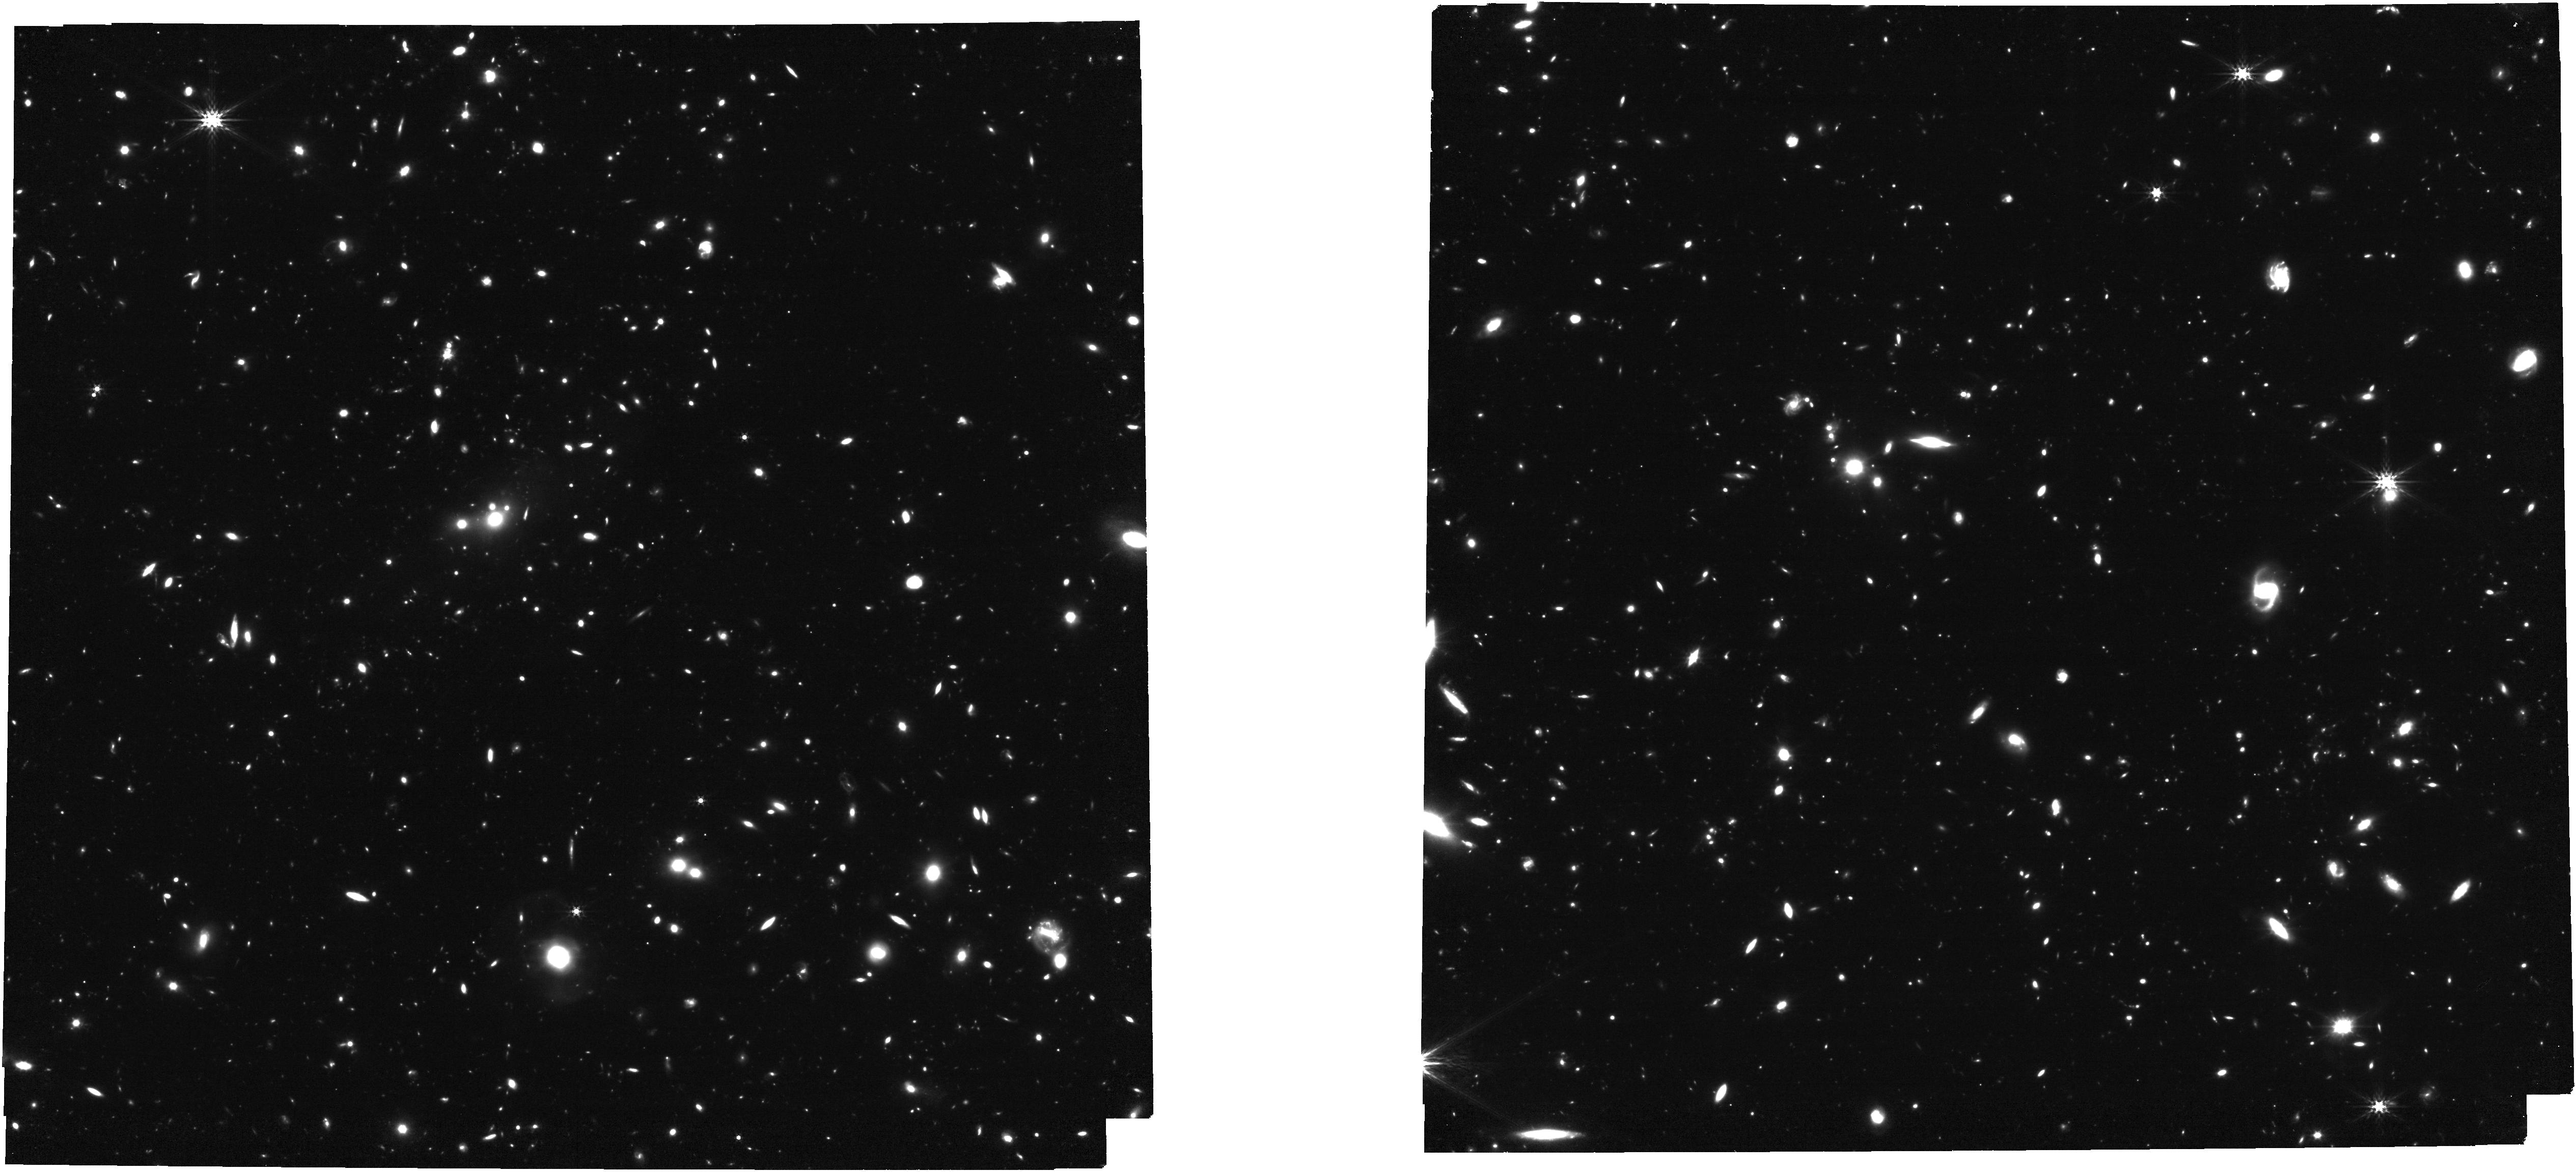
Target: XLSSC122BCG. Instrument: NIRCAM. Filter: F356W. Exposure: 1.2 h. Observation ID: jw03950-o001_t002_nircam_clear-f356w

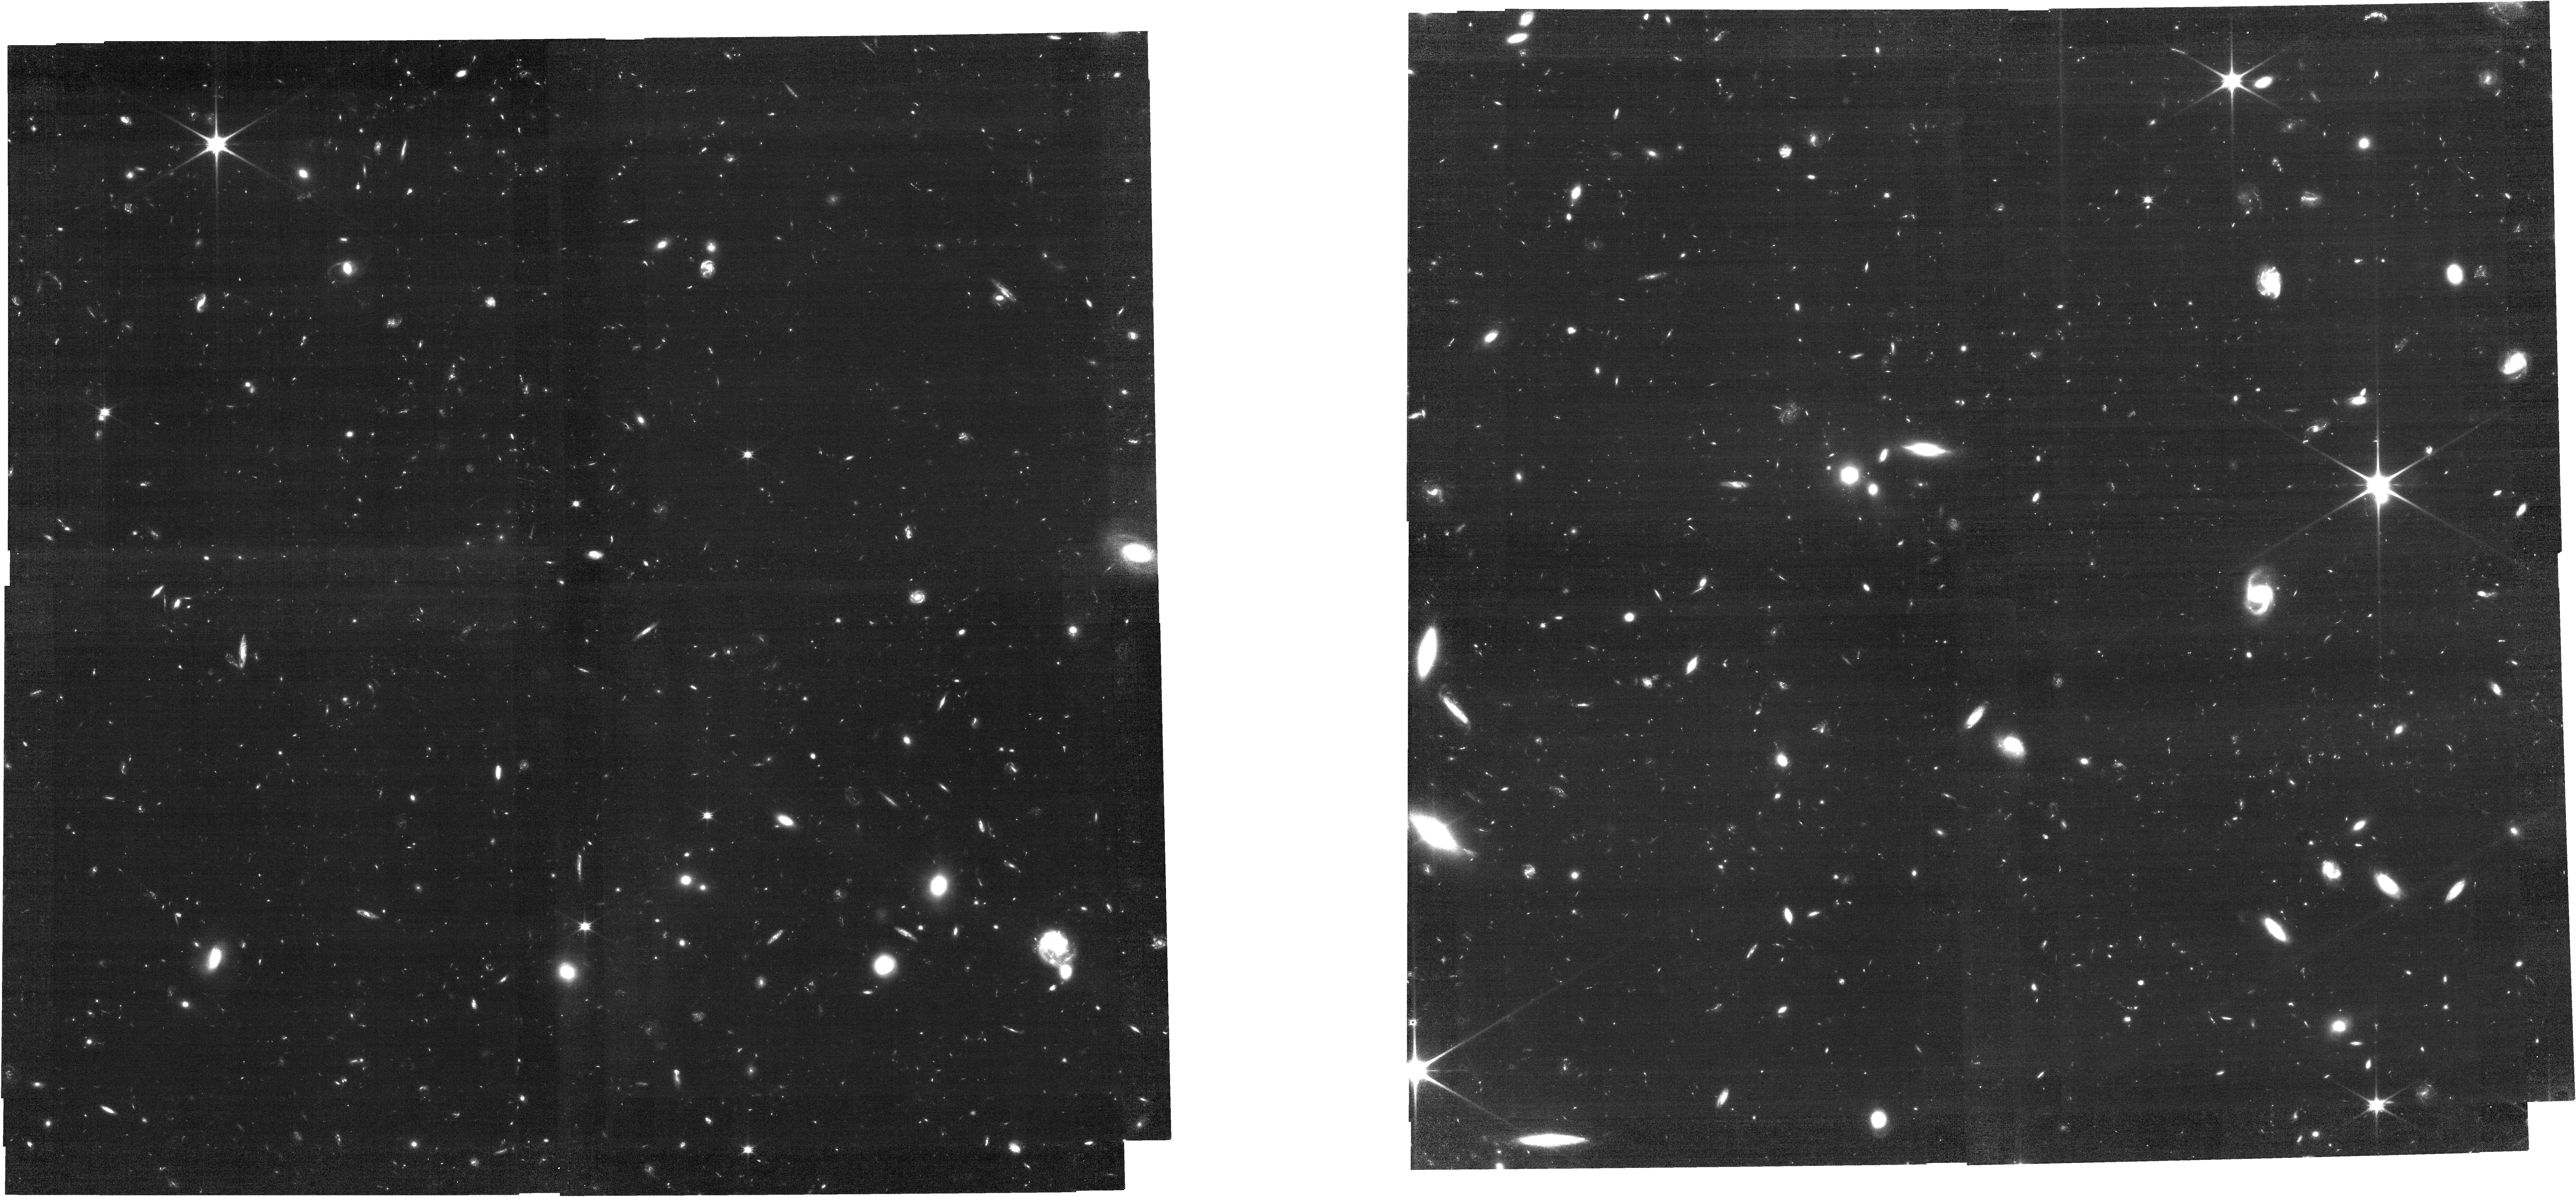
Target: XLSSC122BCG. Instrument: NIRCAM. Filter: F090W. Exposure: 2.1 h. Observation ID: jw03950-o001_t002_nircam_clear-f090w

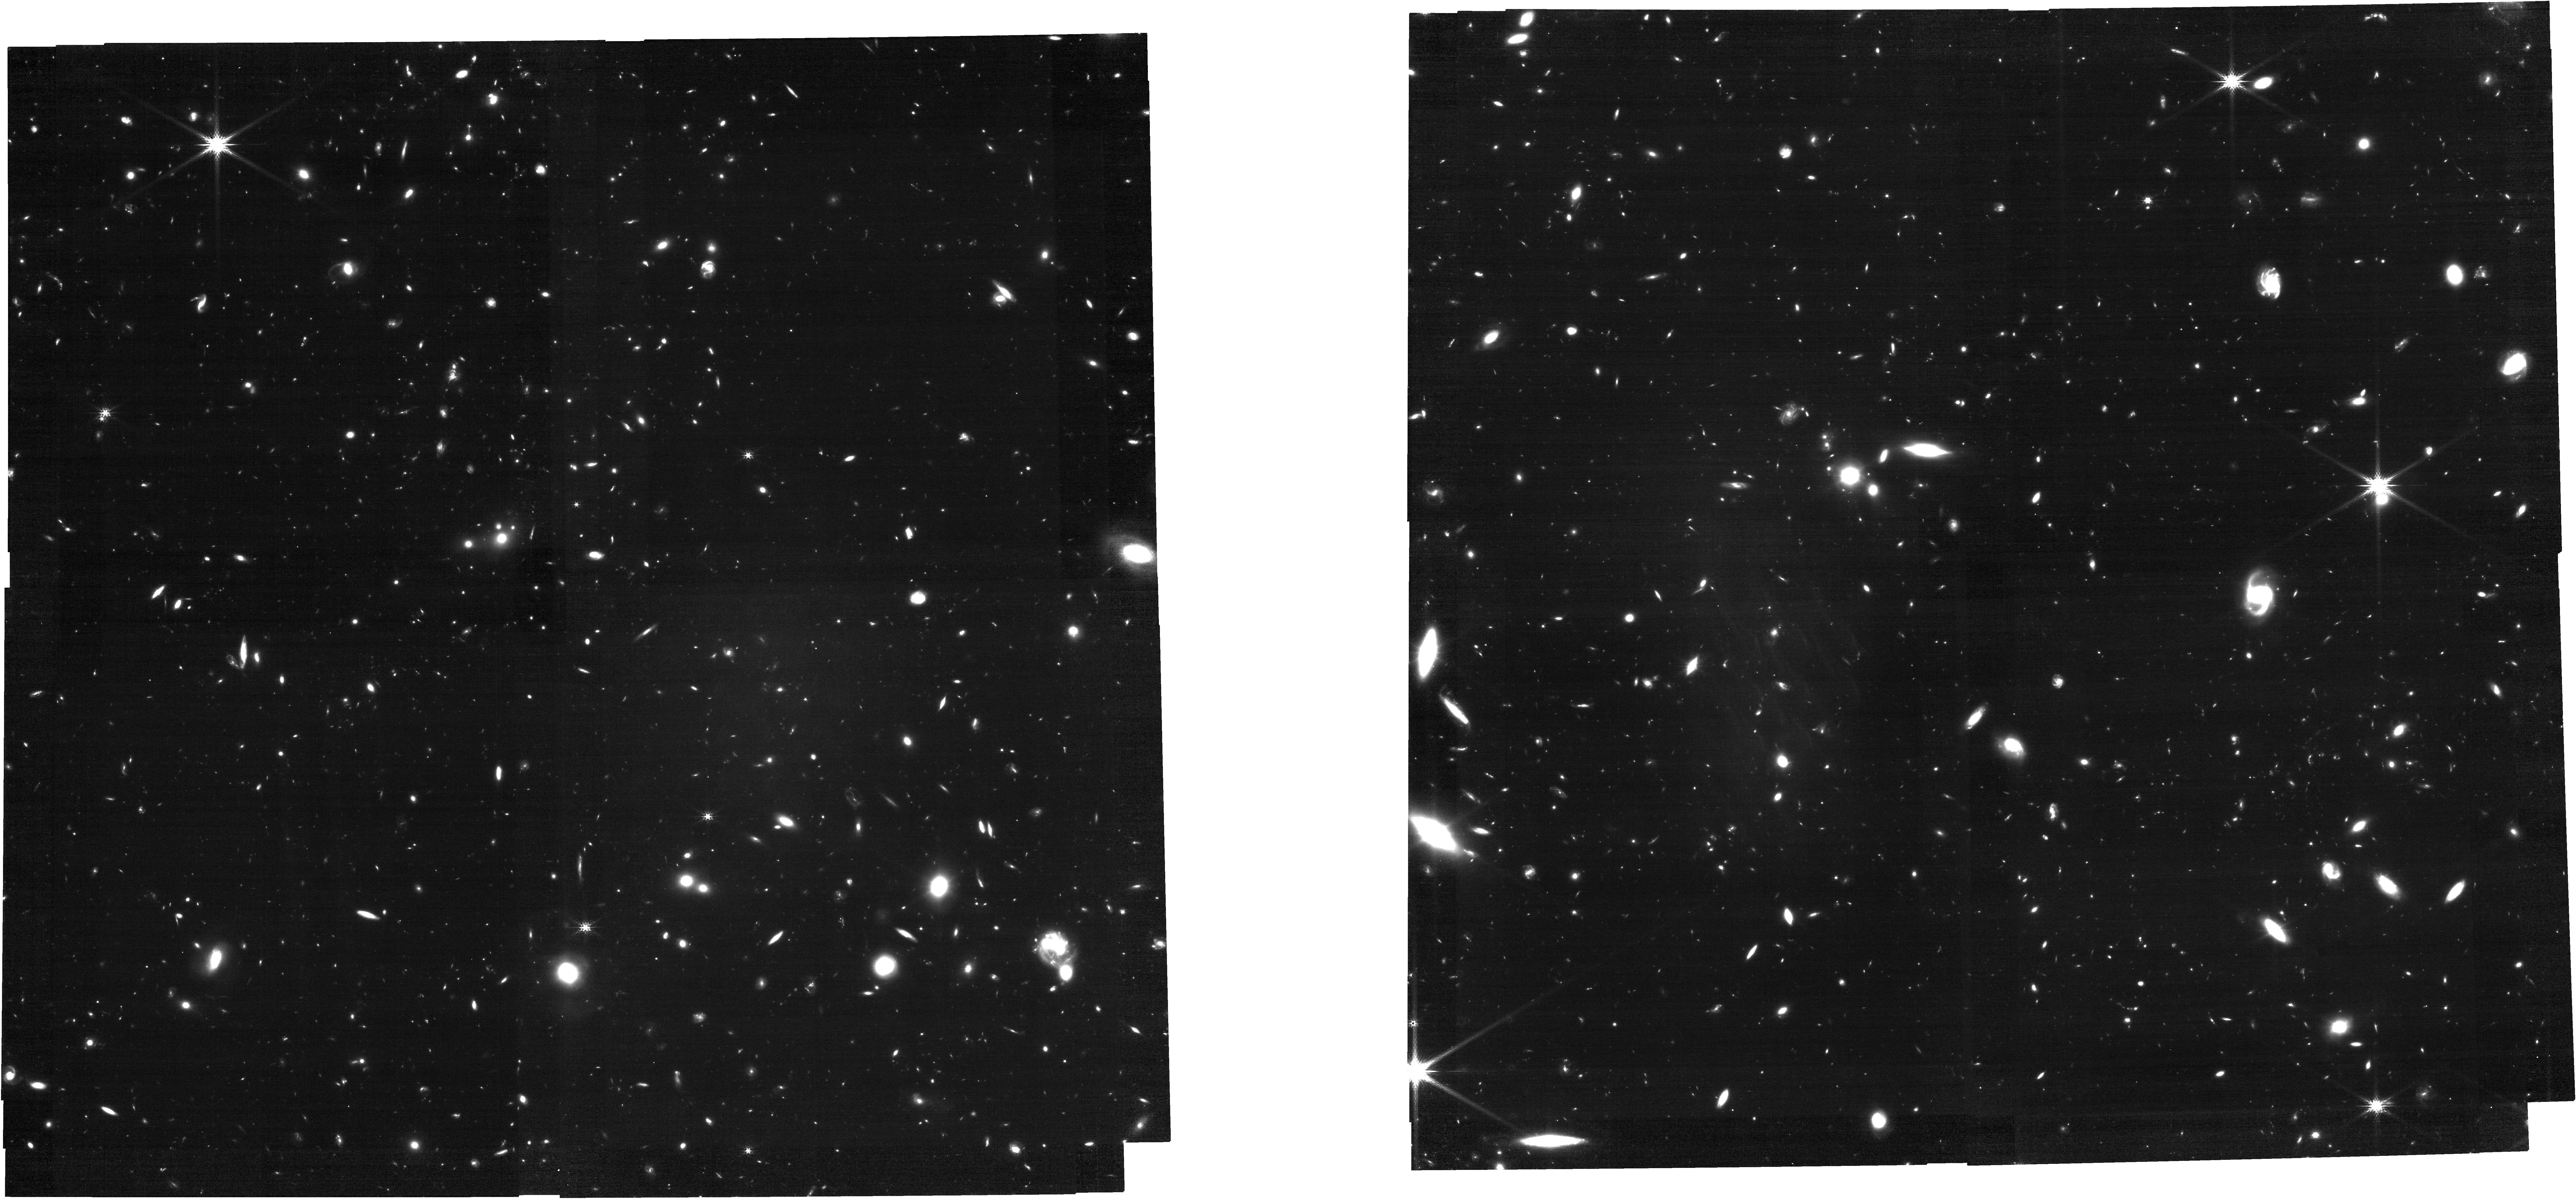
Target: XLSSC122BCG. Instrument: NIRCAM. Filter: F200W. Exposure: 1.2 h. Observation ID: jw03950-o001_t002_nircam_clear-f200w

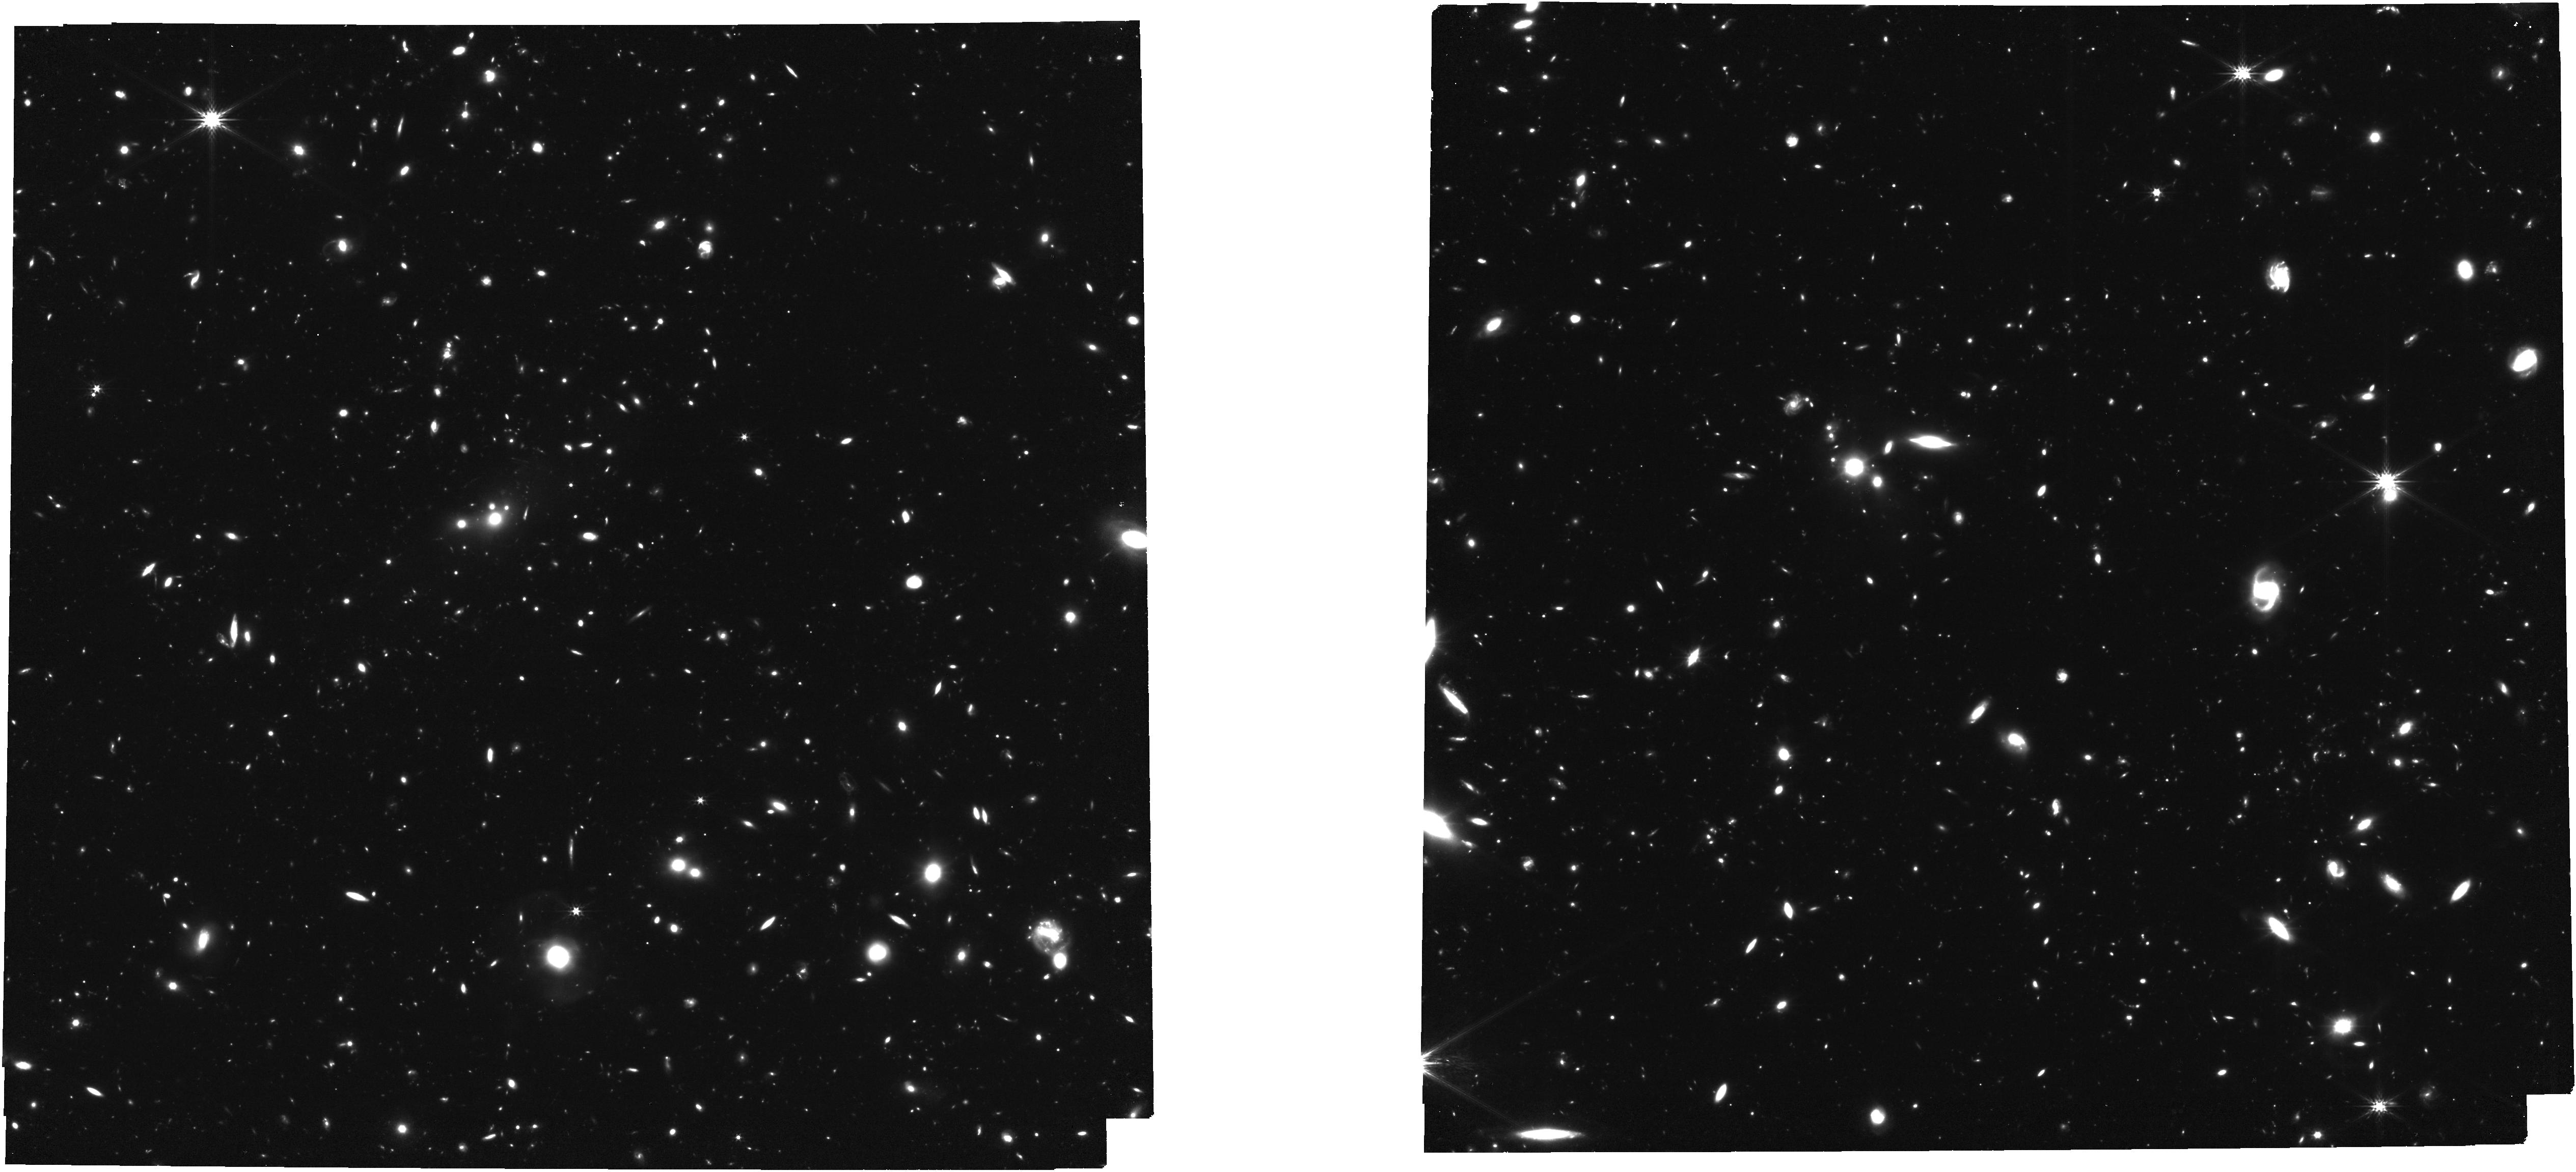
Target: XLSSC122BCG. Instrument: NIRCAM. Filter: F277W. Exposure: 2.1 h. Observation ID: jw03950-o001_t002_nircam_clear-f277w

Unlocking the Early Universe for Weak Lensing with JWST: High-Precision Analysis of z=2 Galaxy Cluster XLSSC122 (PI: Finner, Kyle)

XLSSC122 is a galaxy cluster at z=2 with a well-established red sequence. The cluster has a distinct XMM-Newton X-ray detection of the intracluster medium and a 7.6 sigma detection of the Sunyaev Zel'dovich decrement. These two measurements result in contrasting mass estimates. The SZ mass (M200~3e14 solar masses) is extreme for a galaxy cluster at redshift 2. Furthermore, the X-ray peak and SZ centroid are significantly offset, which may indicate a recent merger. We propose 3.3 hours of JWST NIRCam observations to enable a weak-lensing analysis that will map the mass distribution and provide an accurate mass estimate for the galaxy cluster. The high-resolution mass map that we will generate from JWST weak lensing will discern substructure better than current probes of the intracluster medium. With a robust mass estimation from weak lensing, we will inspect the rarity of XLSSC122 with cosmological models and compare the mass-to-light ratio of a galaxy cluster at cosmic noon to local clusters. Our weak-lensing analysis will also test the radial mass profile of a cluster in the early universe. Weak lensing at this redshift has, as of yet, not been achieved. Reaching our goals requires a high number density of background galaxies that is unobtainable with the HST and can only be reached with the sensitivity, resolution, and IR filters of JWST. We provide validation tests that demonstrate the feasibility of weak lensing with the JWST. The JWST will be the telescope that allows high-z weak-lensing studies to thrive.